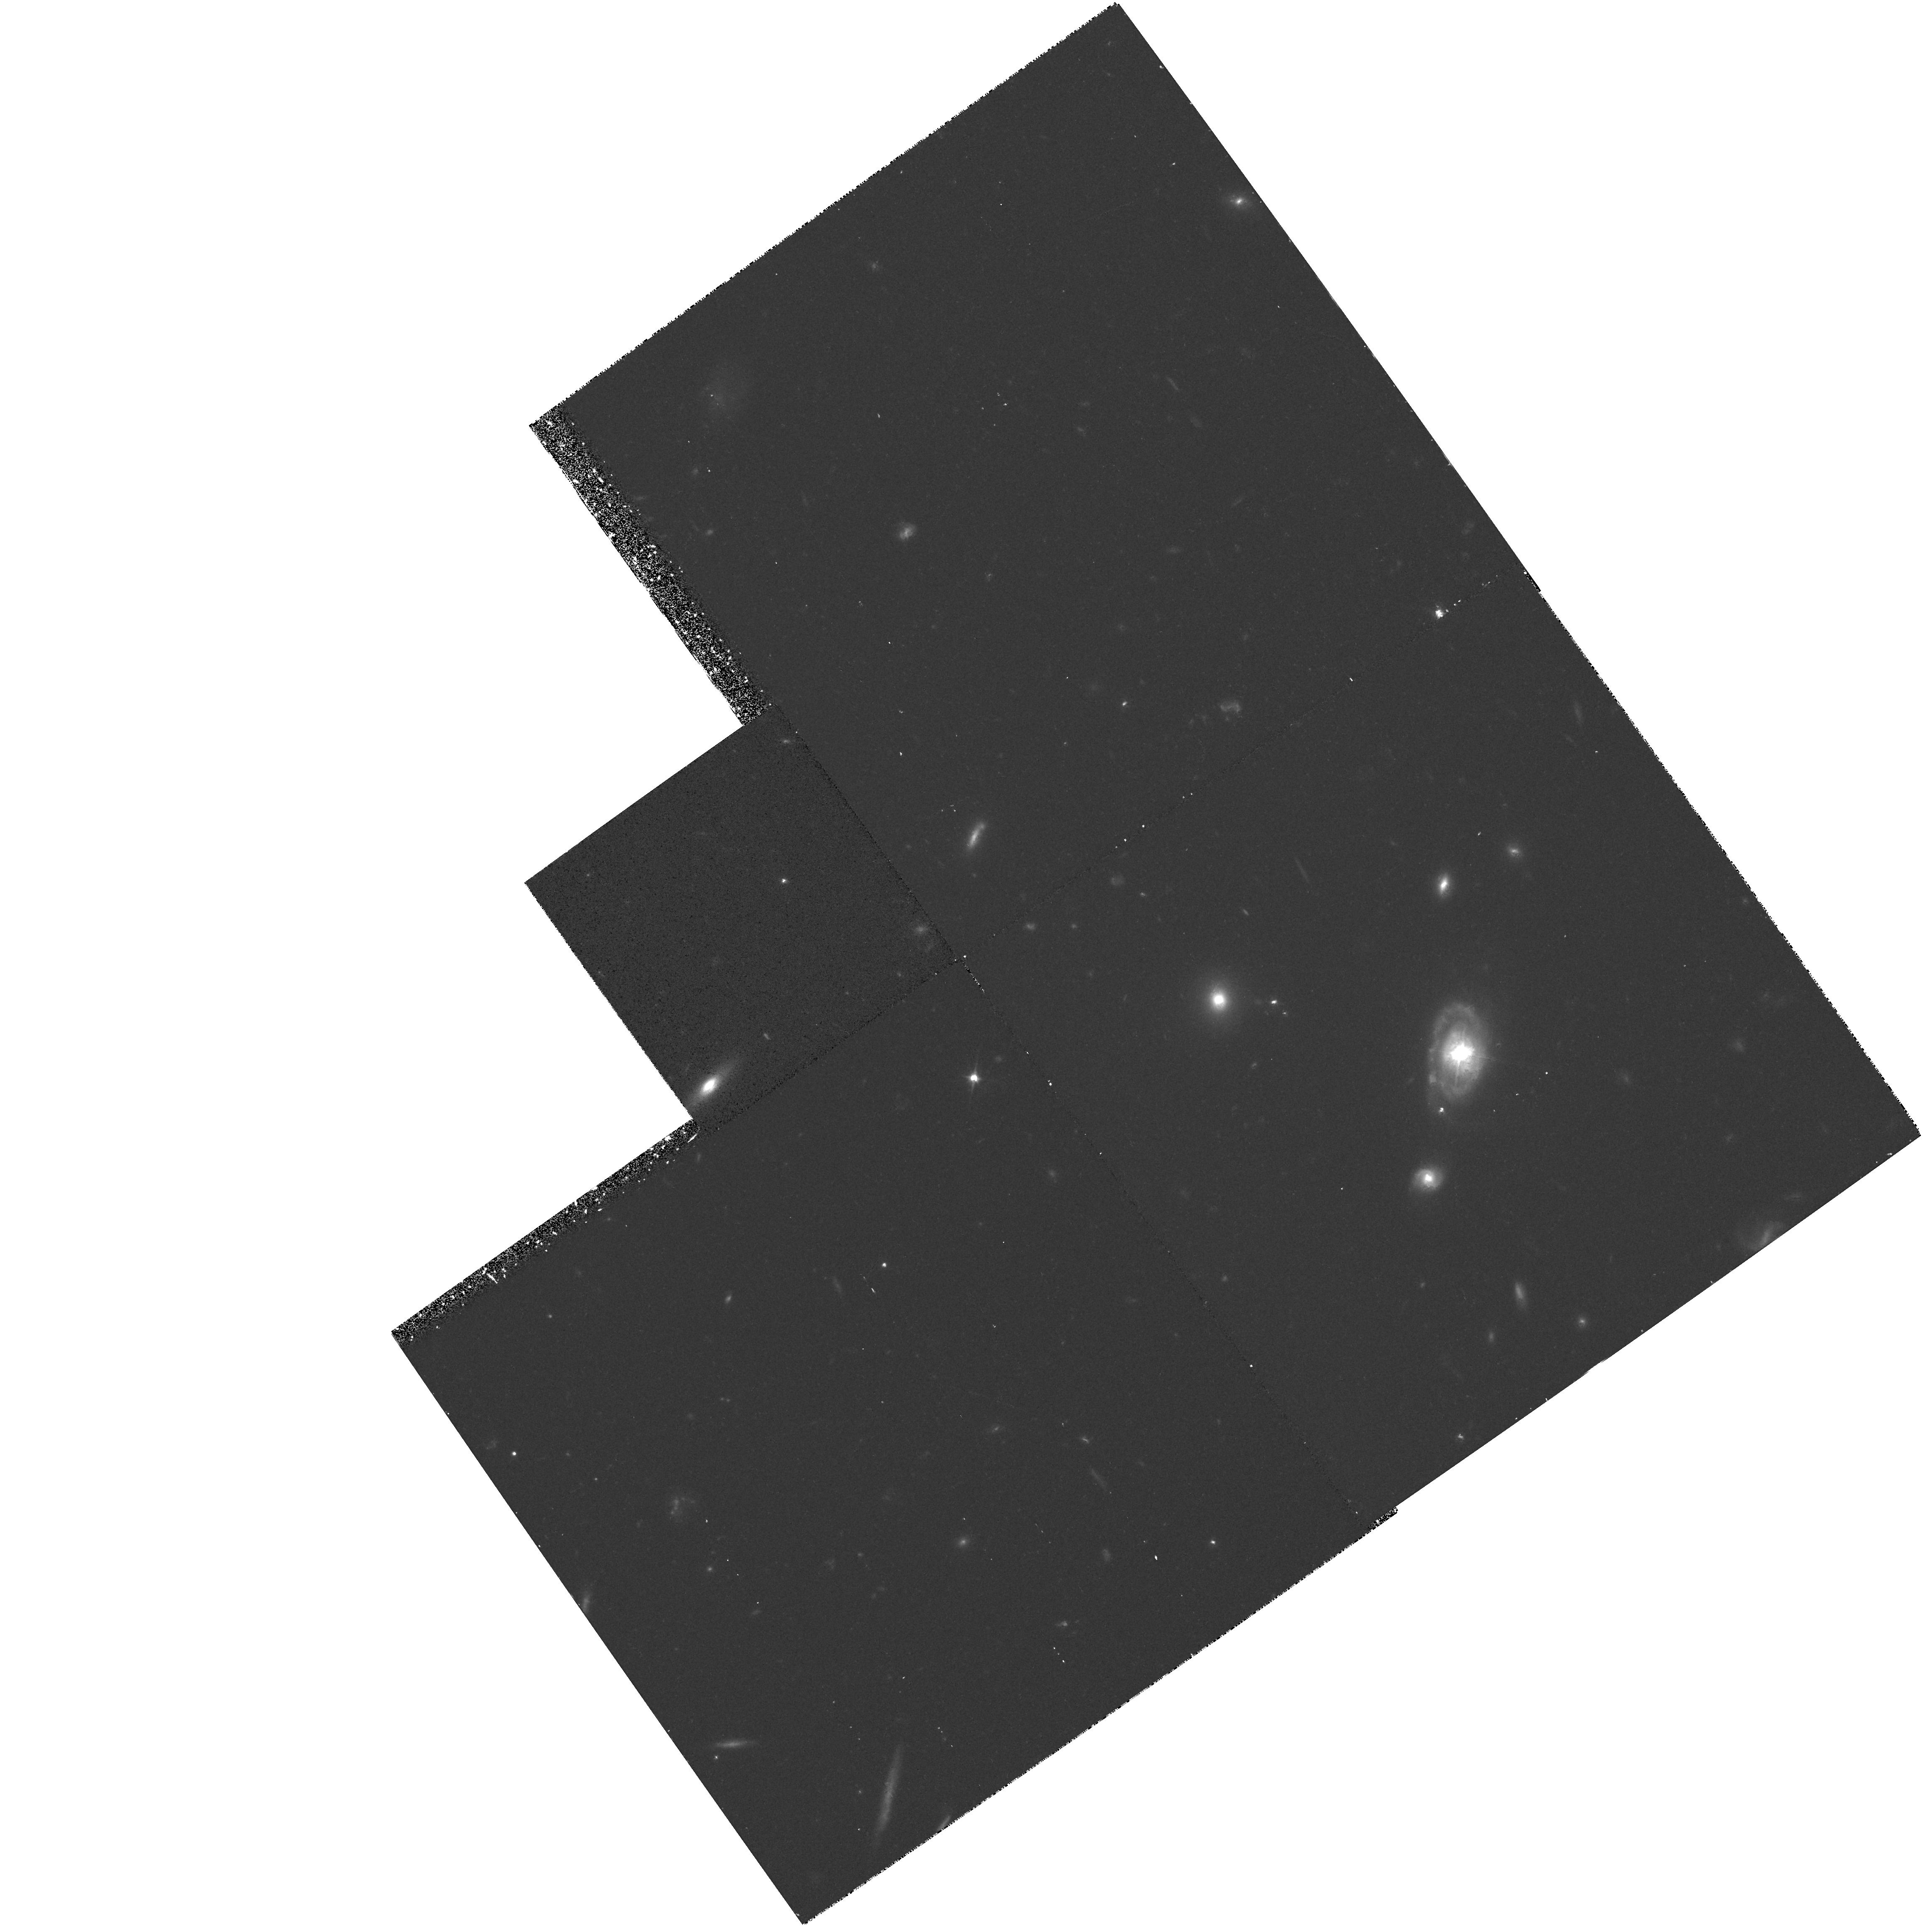
Target: PG0052+251
Instrument: WFPC2/PC
Filter: F606W
Exposure: 35 min
Observation ID: hst_5343_01_wfpc2_pc_f606w_u2ar01

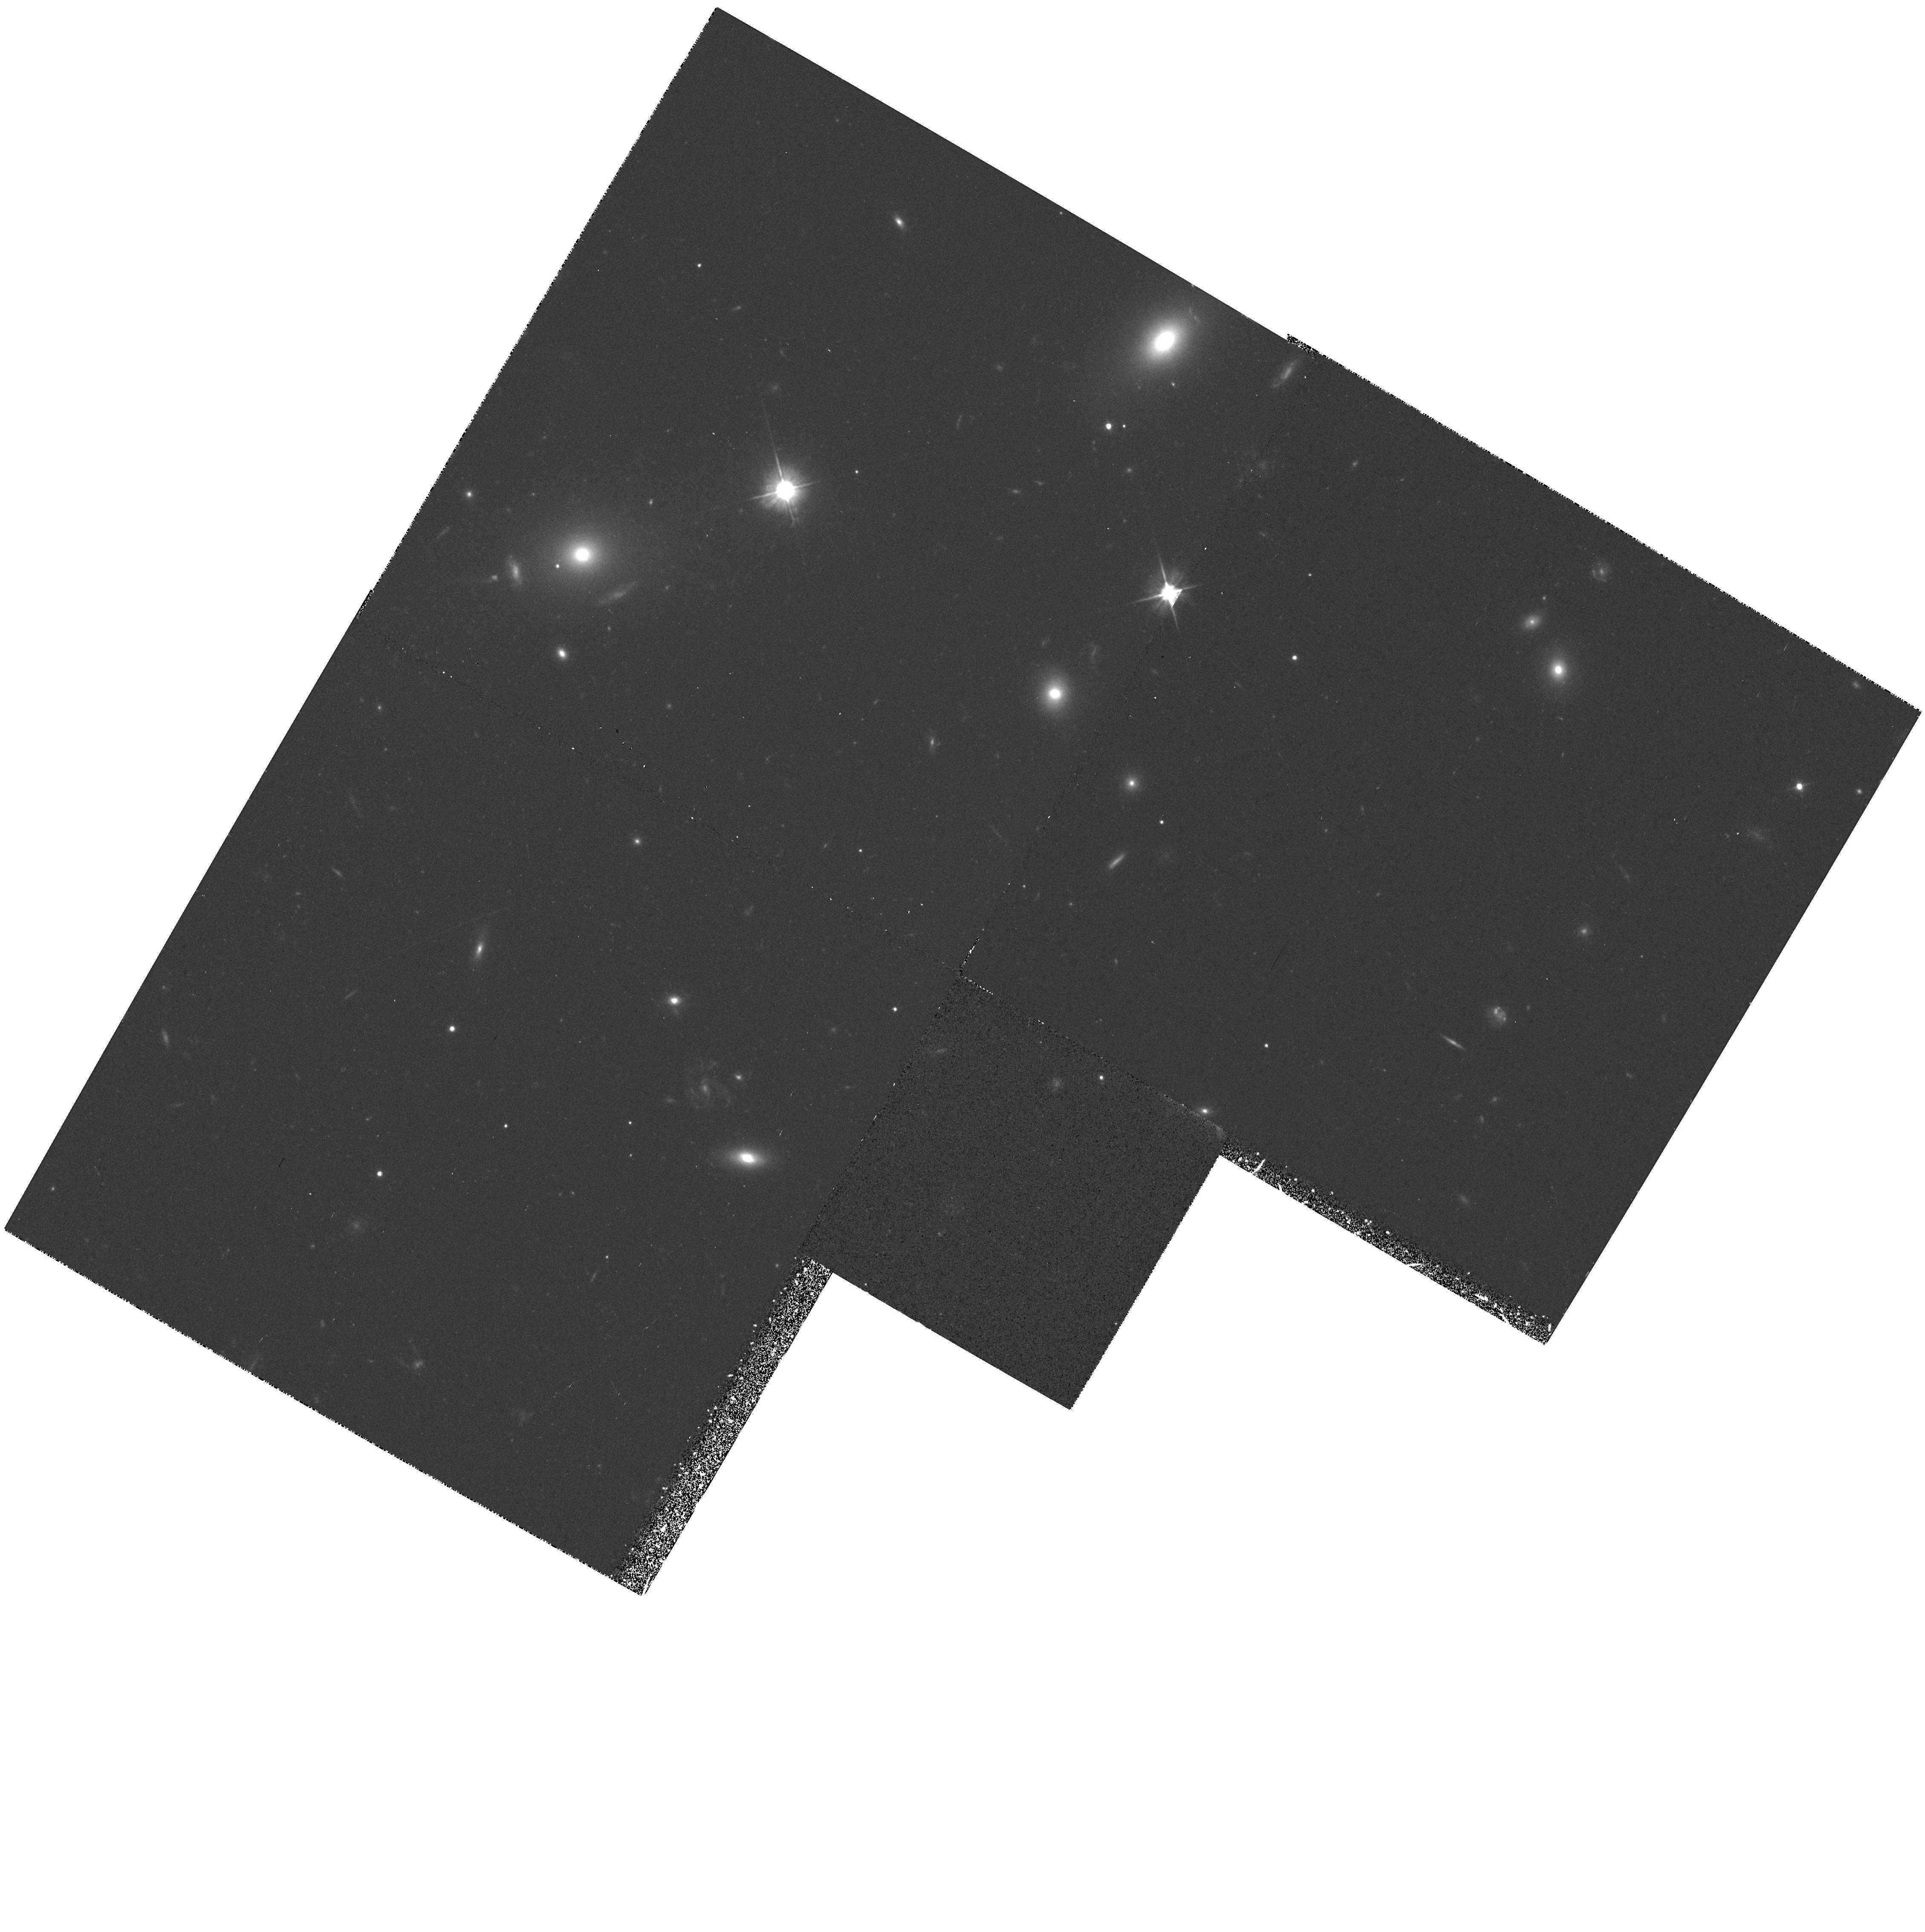
Target: PG1307+085
Instrument: WFPC2/PC
Filter: F606W
Exposure: 35 min
Observation ID: hst_5343_09_wfpc2_pc_f606w_u2ar09

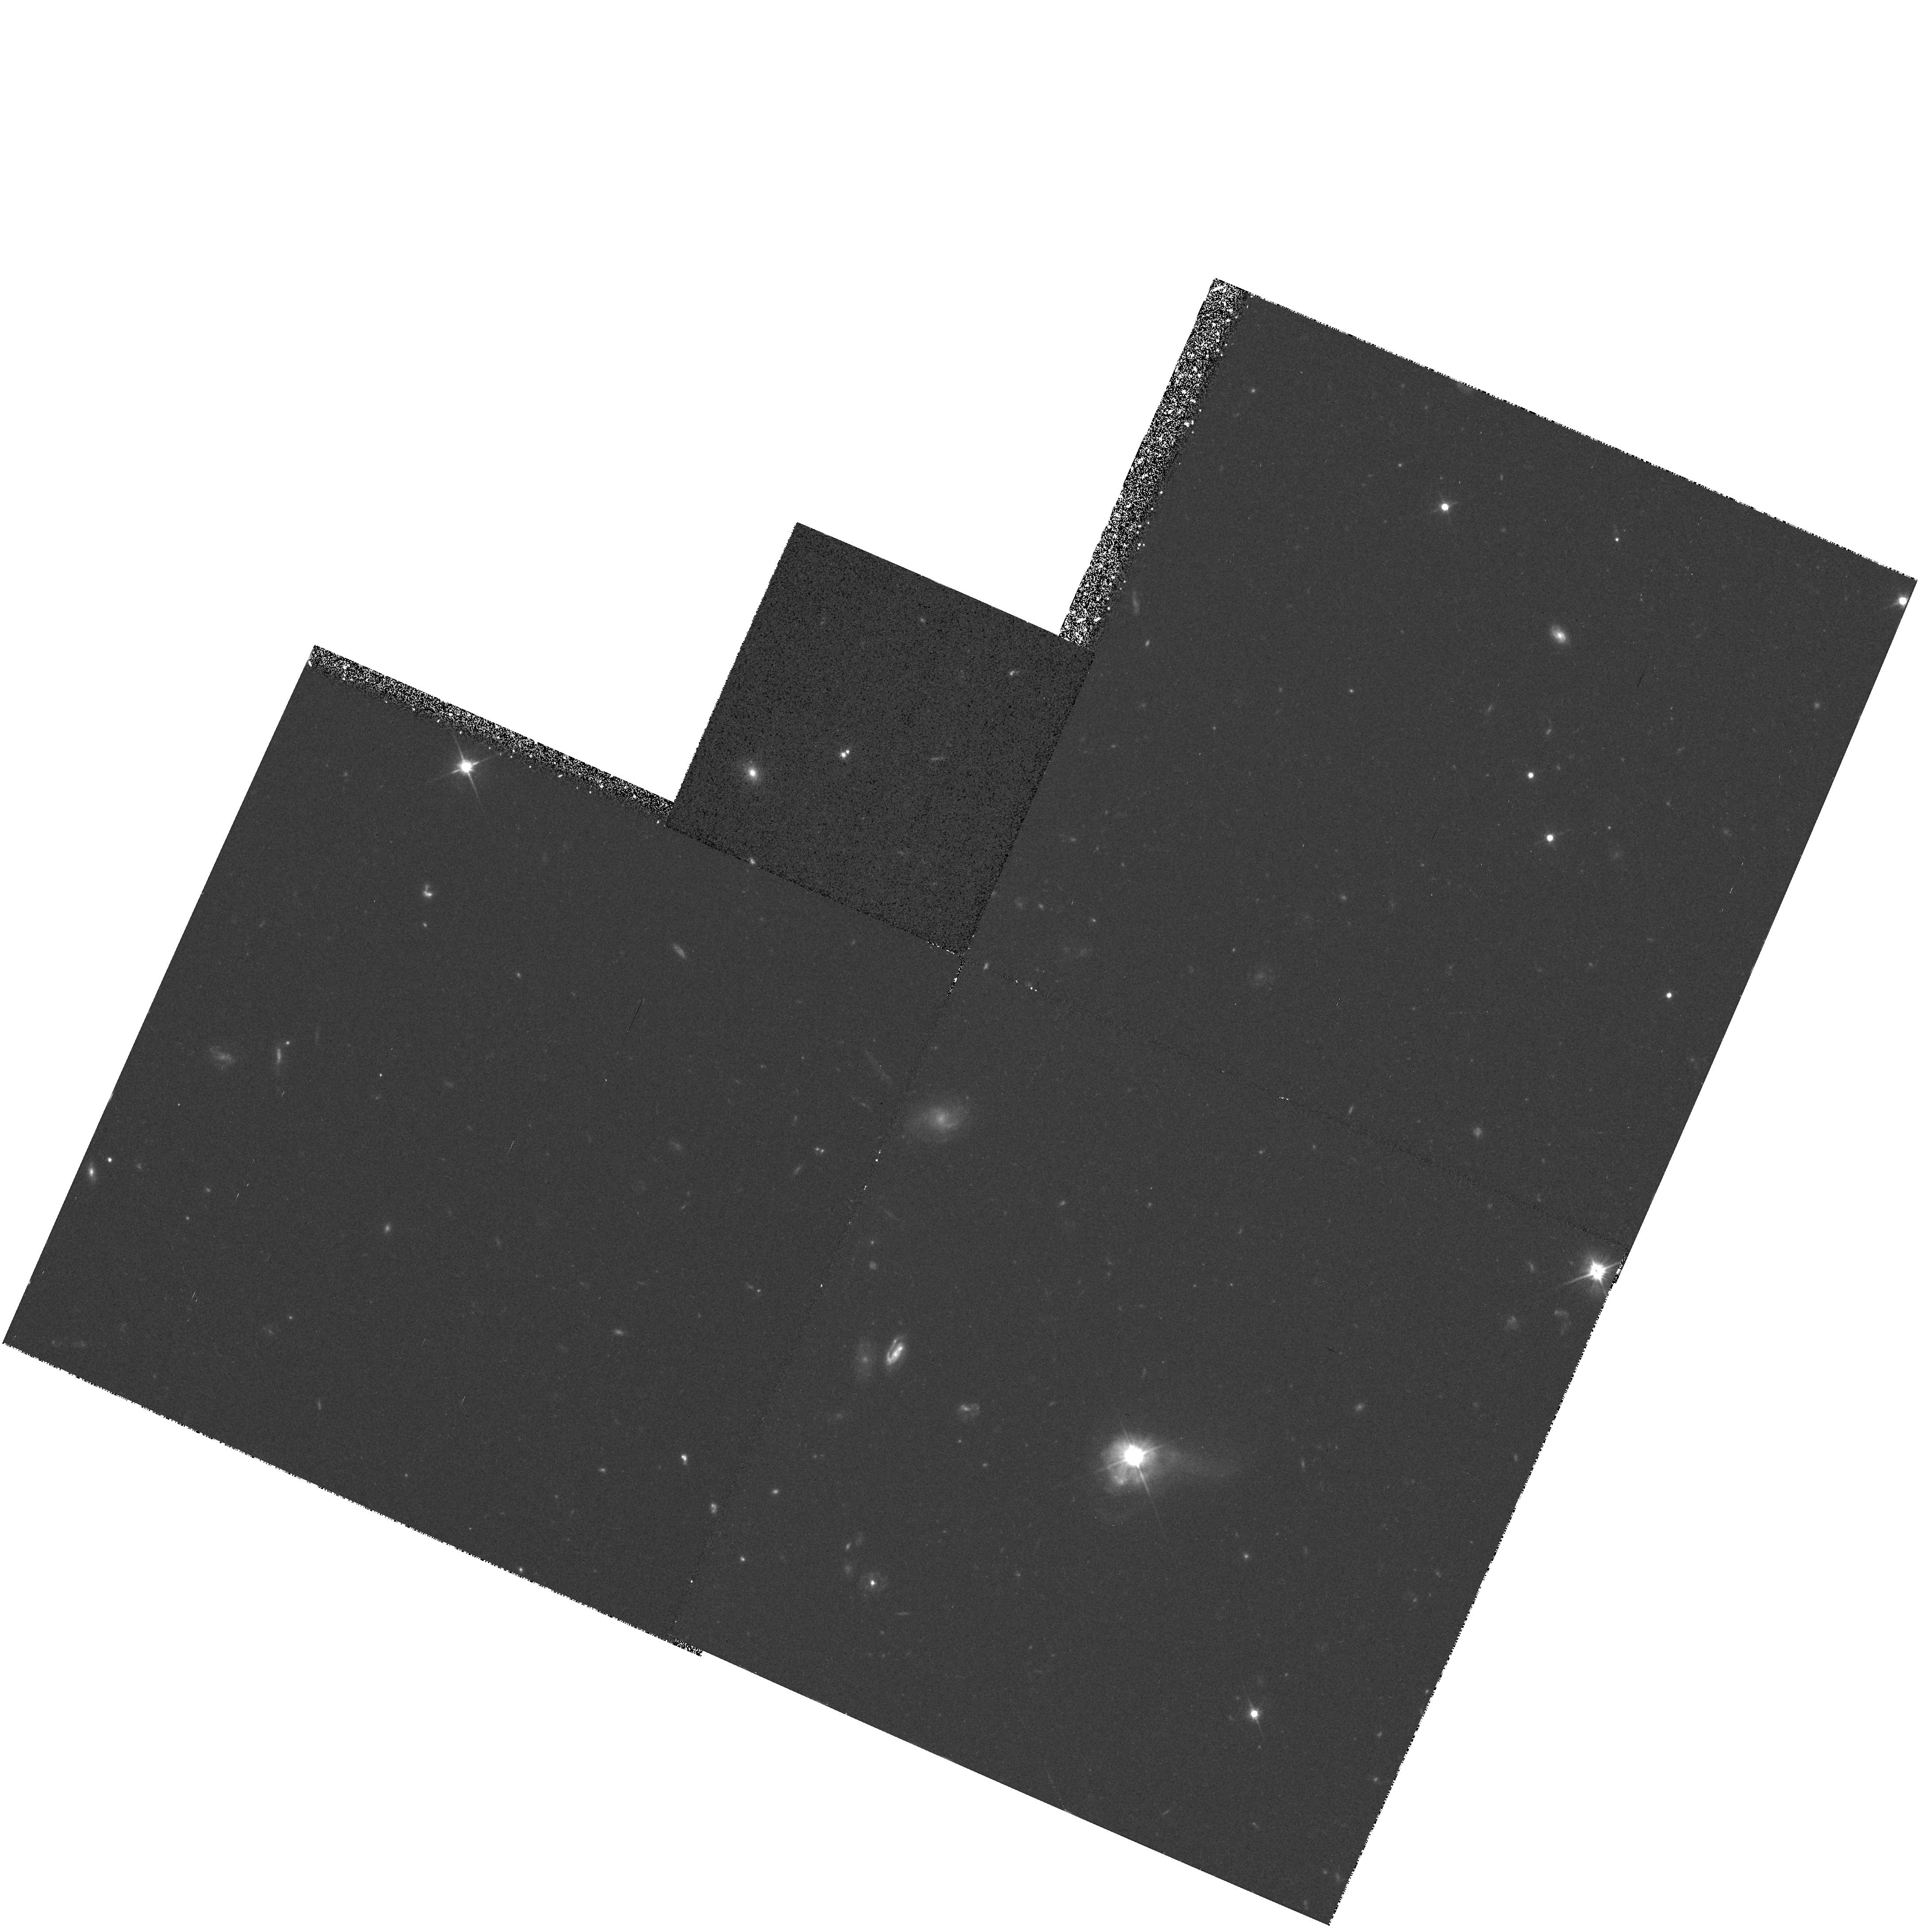
Target: 0316-346
Instrument: WFPC2/PC
Filter: F606W
Exposure: 35 min
Observation ID: hst_5343_04_wfpc2_pc_f606w_u2ar04

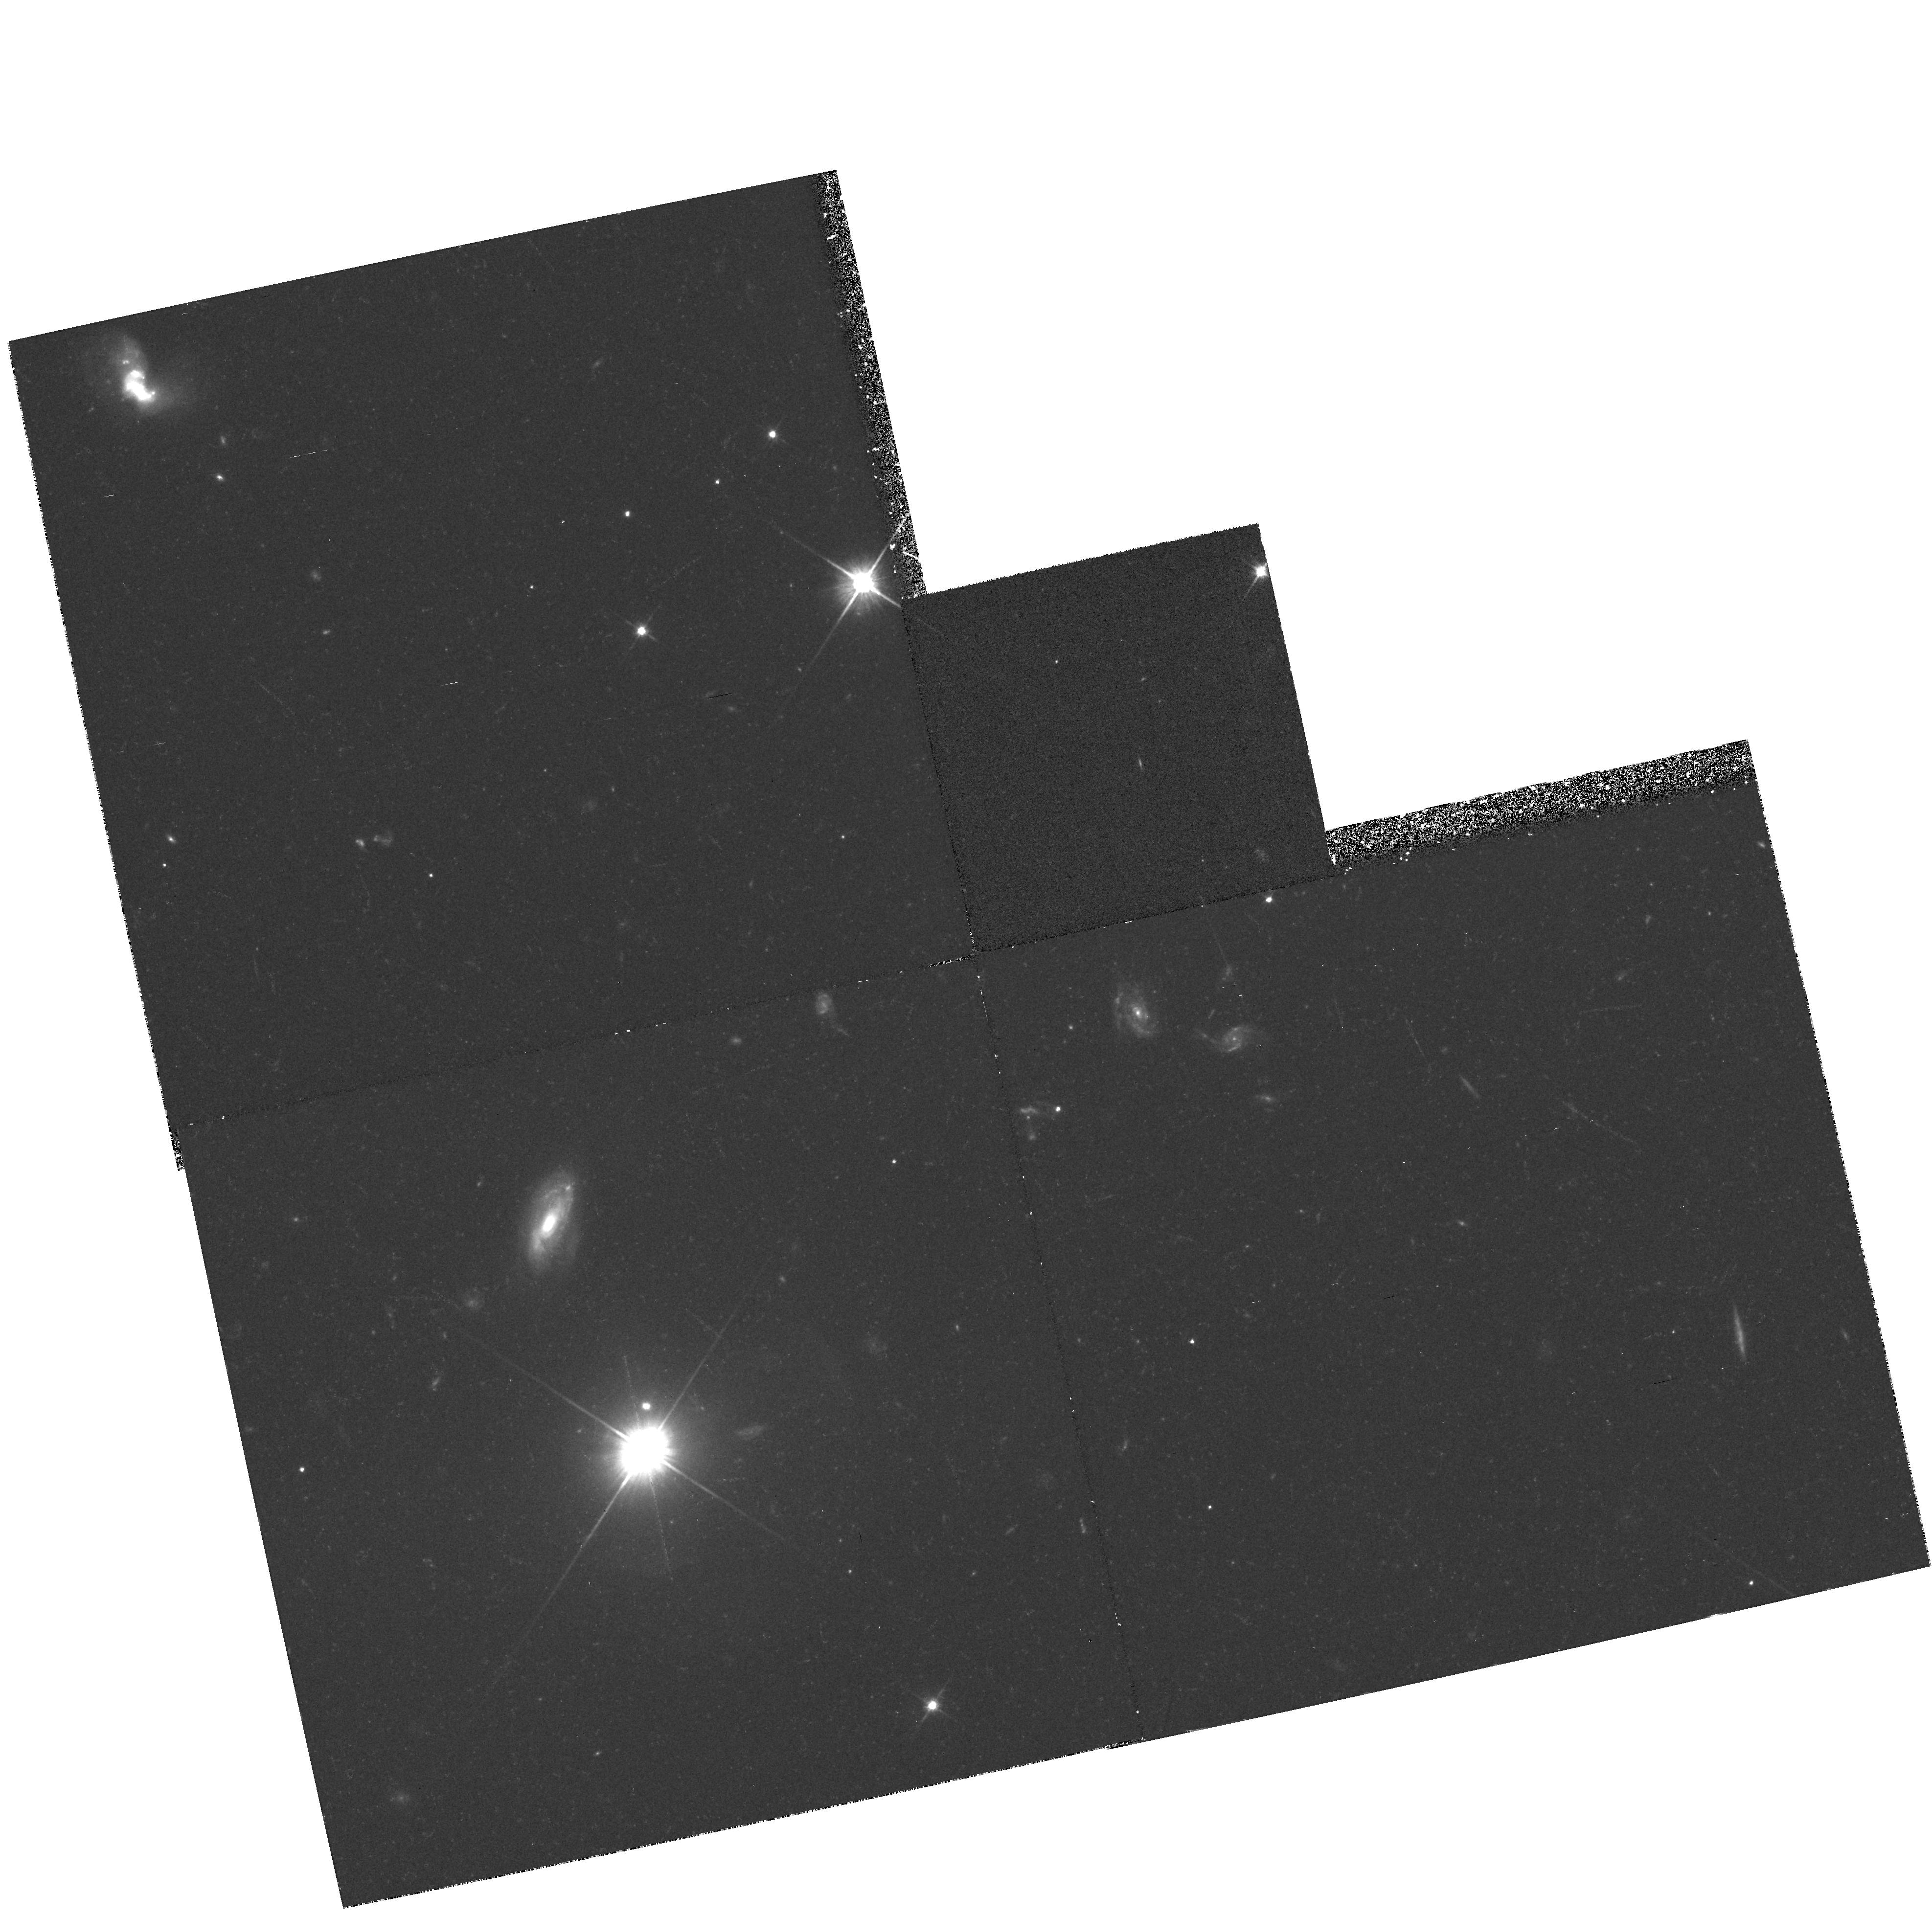
Target: HE1029-1401
Instrument: WFPC2/PC
Filter: F606W
Exposure: 35 min
Observation ID: hst_5343_08_wfpc2_pc_f606w_u2ar08

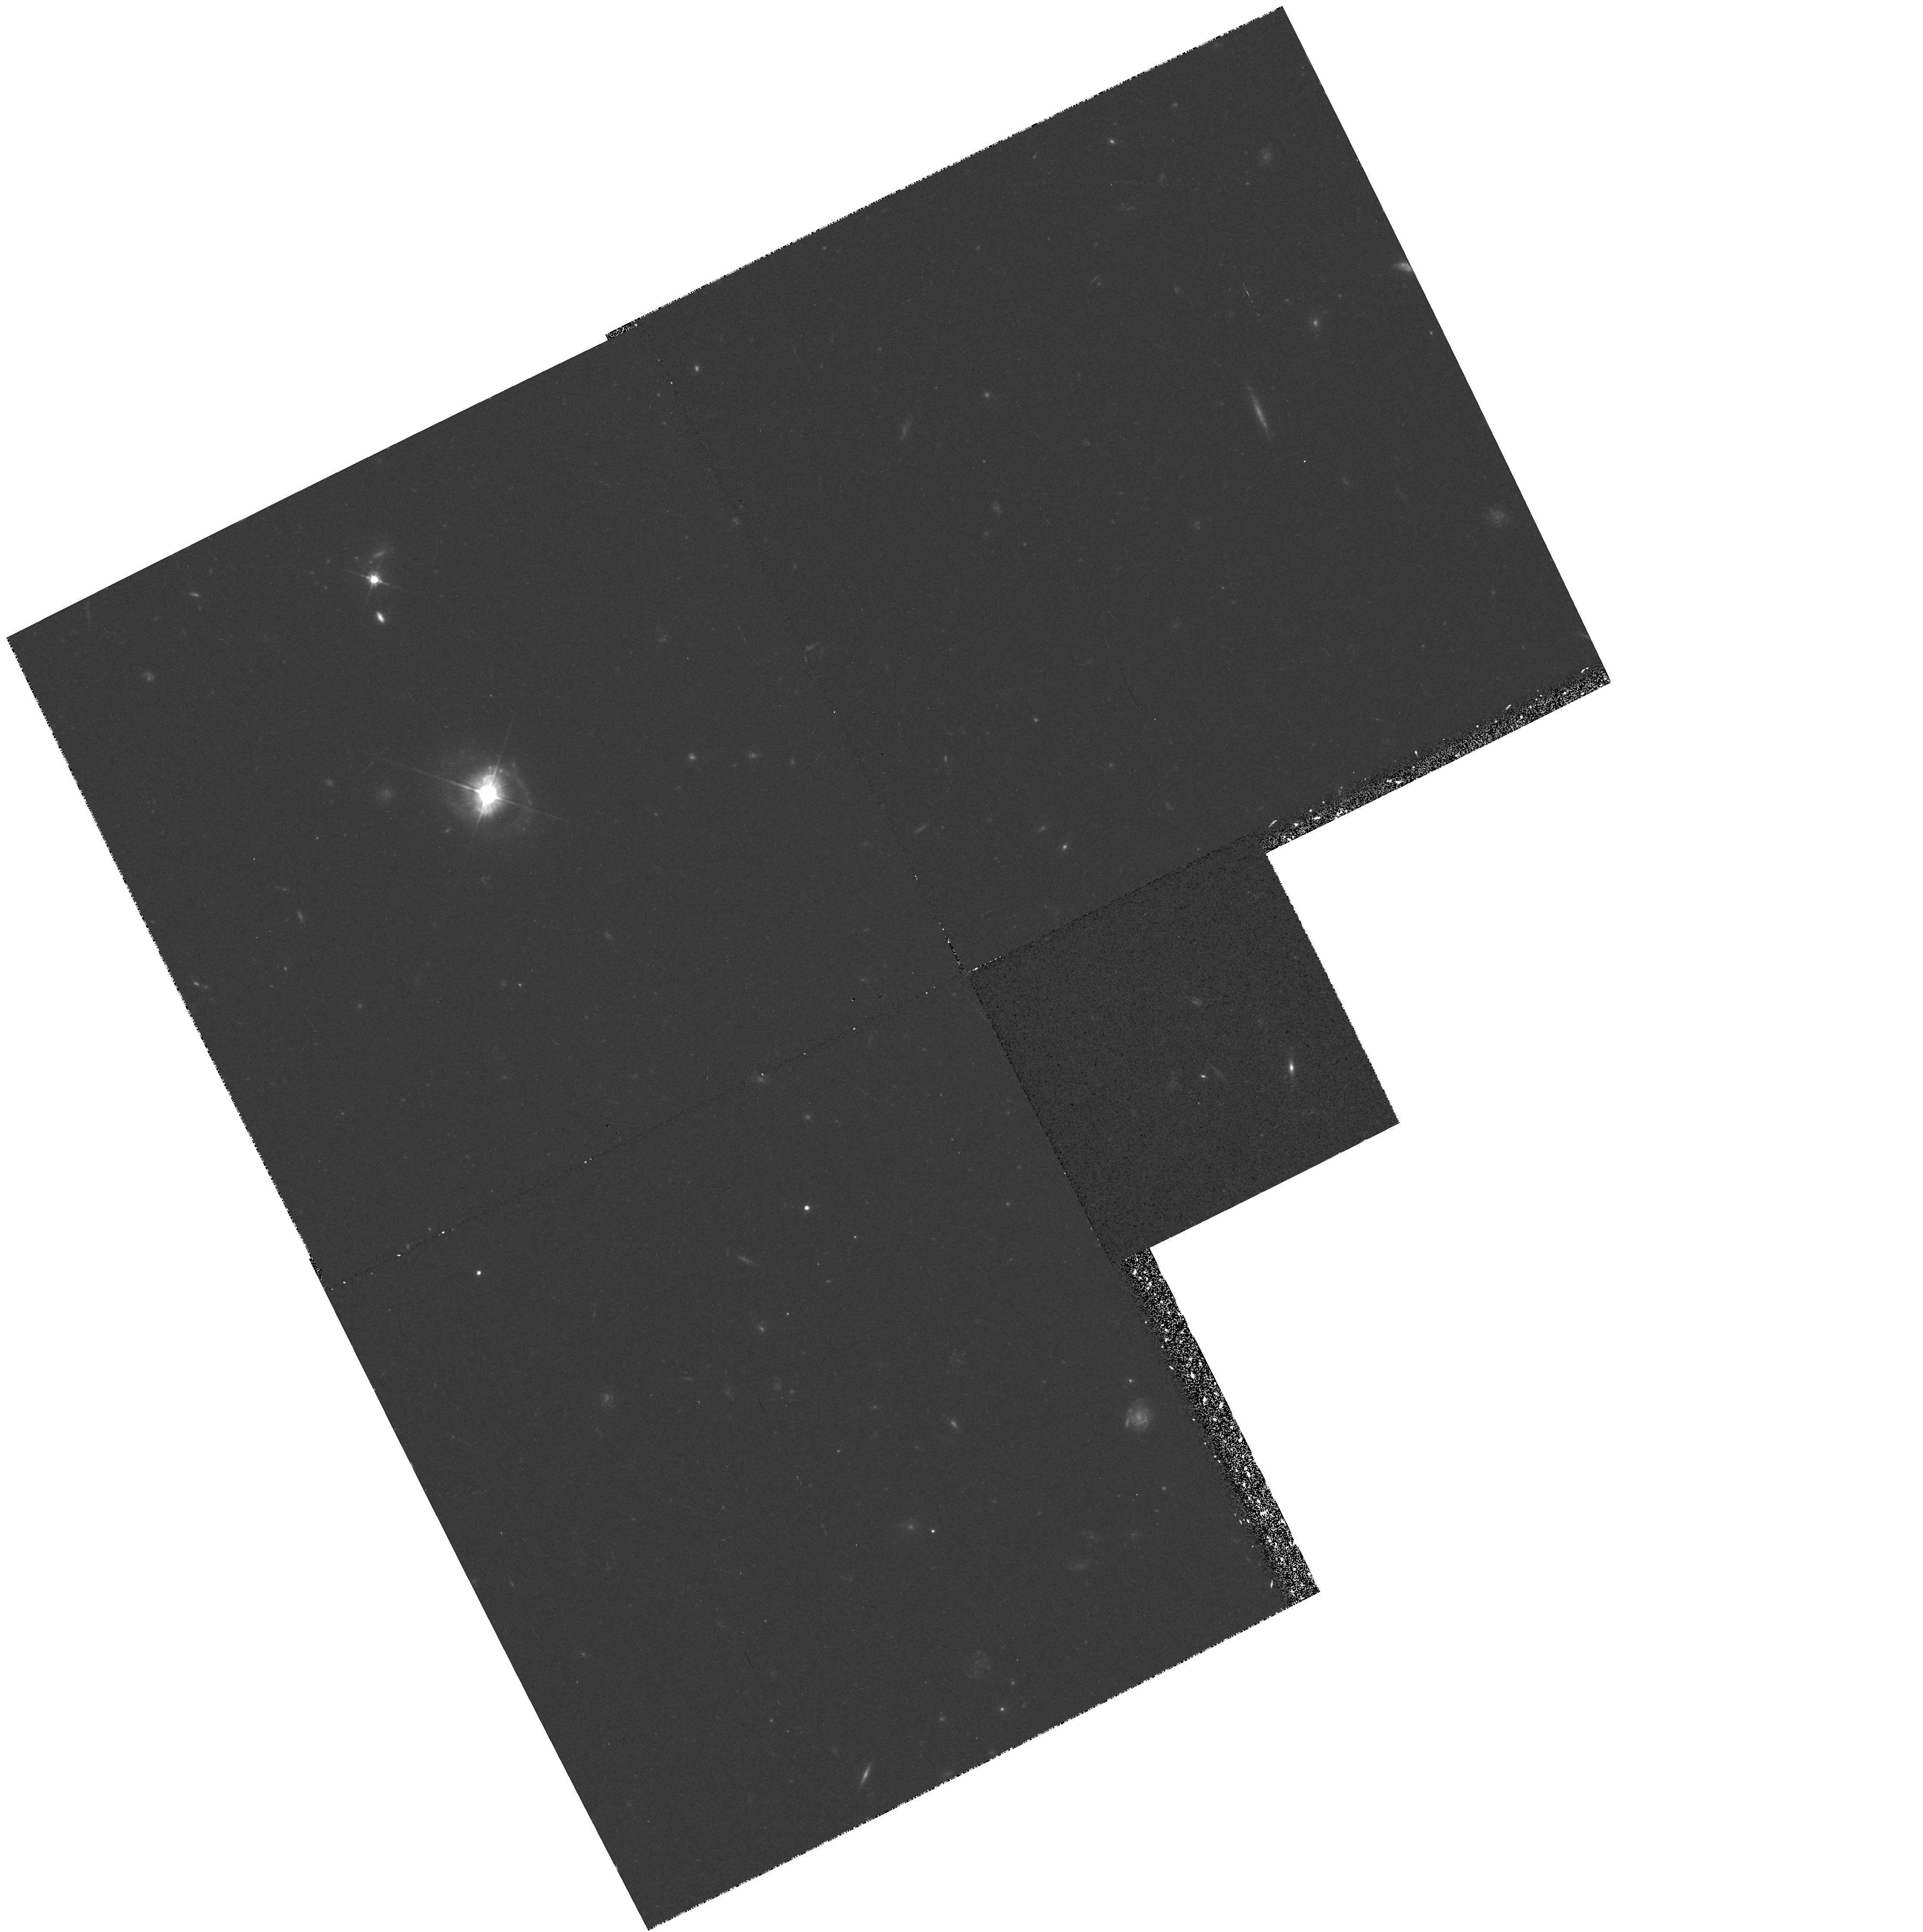
Target: PG1402+261
Instrument: WFPC2/PC
Filter: F606W
Exposure: 35 min
Observation ID: hst_5343_0b_wfpc2_pc_f606w_u2ar0b

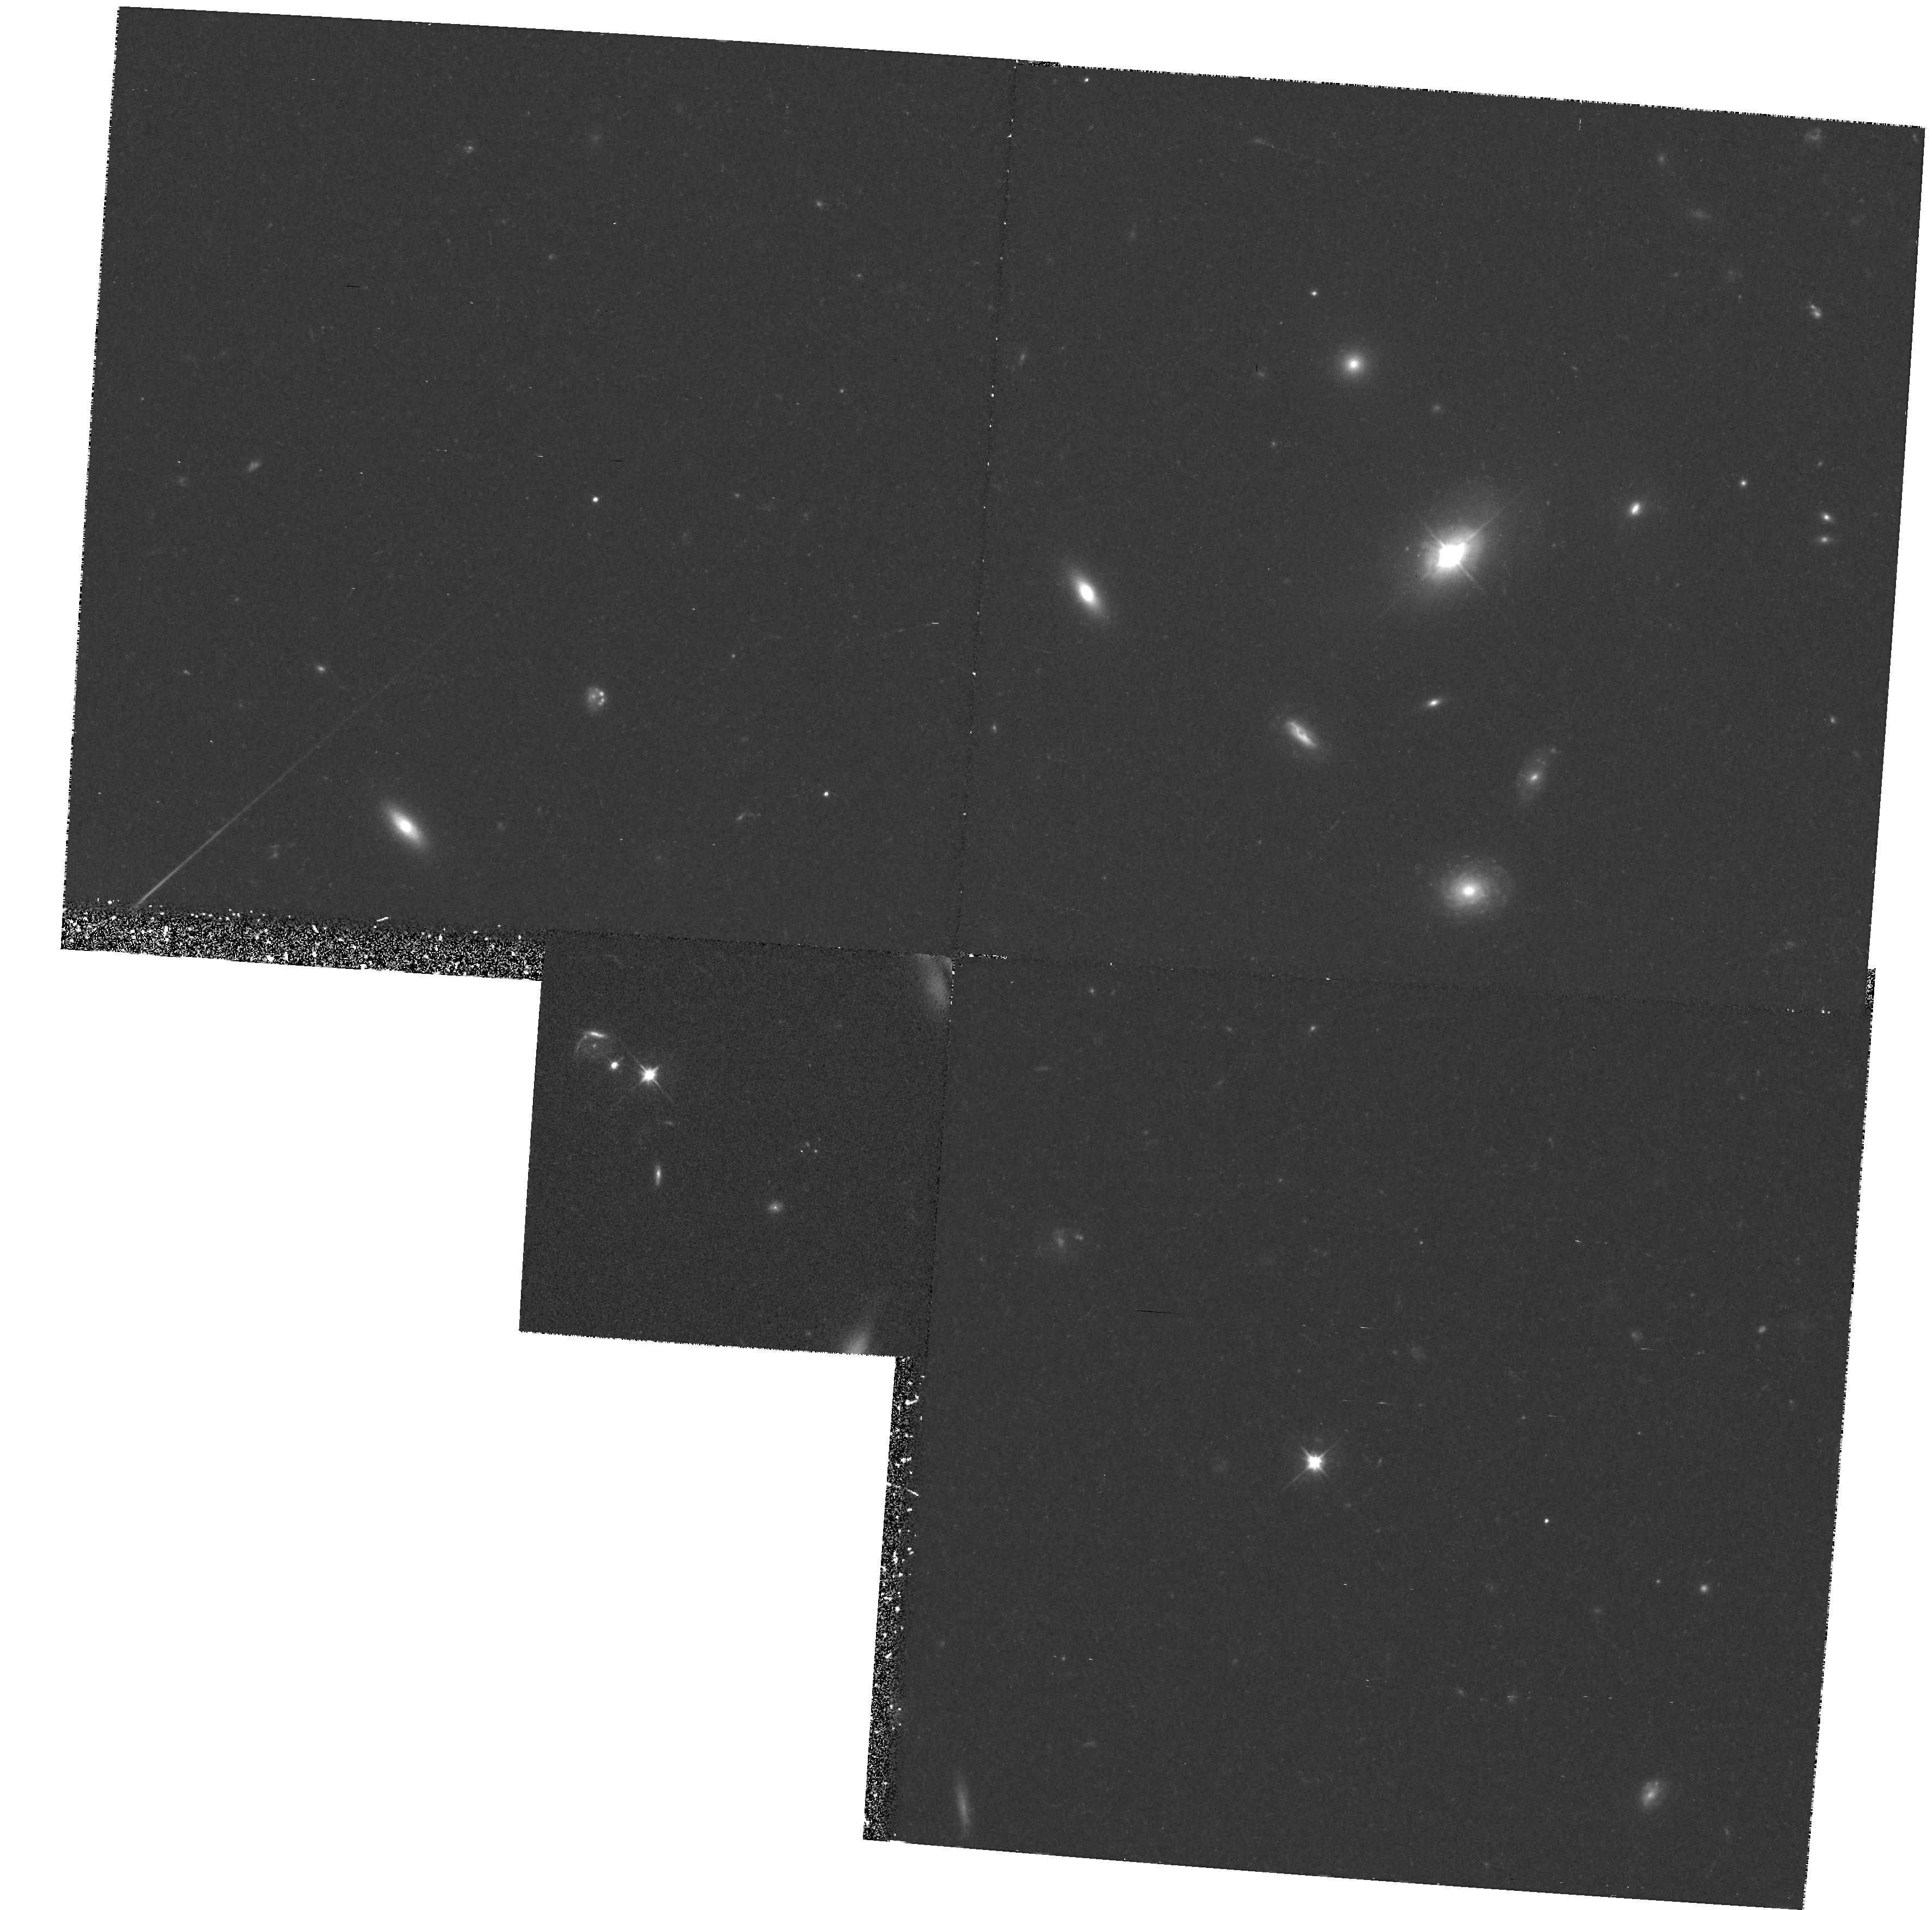
Target: PHL909
Instrument: WFPC2/PC
Filter: F606W
Exposure: 35 min
Observation ID: hst_5343_02_wfpc2_pc_f606w_u2ar02

WFC IMAGING OF NEARBY BRIGHT QUASARS (PI: Bahcall, John)

We will obtain deep WFPC2 images of bright, nearby quasars to investigate the optical morphology of their host galaxies. The high angular resolution of HST will allow one to perform a number of quantitative measurements of the morphology and luminosities of host galaxies. The proposed HST observations will reveal the relationship between the properties of the host galaxy and quasar luminosity (both optical and radio), and how quasar host galaxies differ from field or cluster galaxies. The sample consists of 13 quasars with z < 0.3, M_V < -23 (Ho = 100), and |b| > 35. Each quasar will be imaged in a Wide Field Camera CCD through the F606W filter. The objects in this proposal span a range of quasar luminosities (up to M_V of -24.5; Ho = 100) and redshifts (0.09 < z < 0.265). Three of the 13 quasars are radio-loud; the combined GTO/GO sample of 22 objects contains six radio-loud quasars.